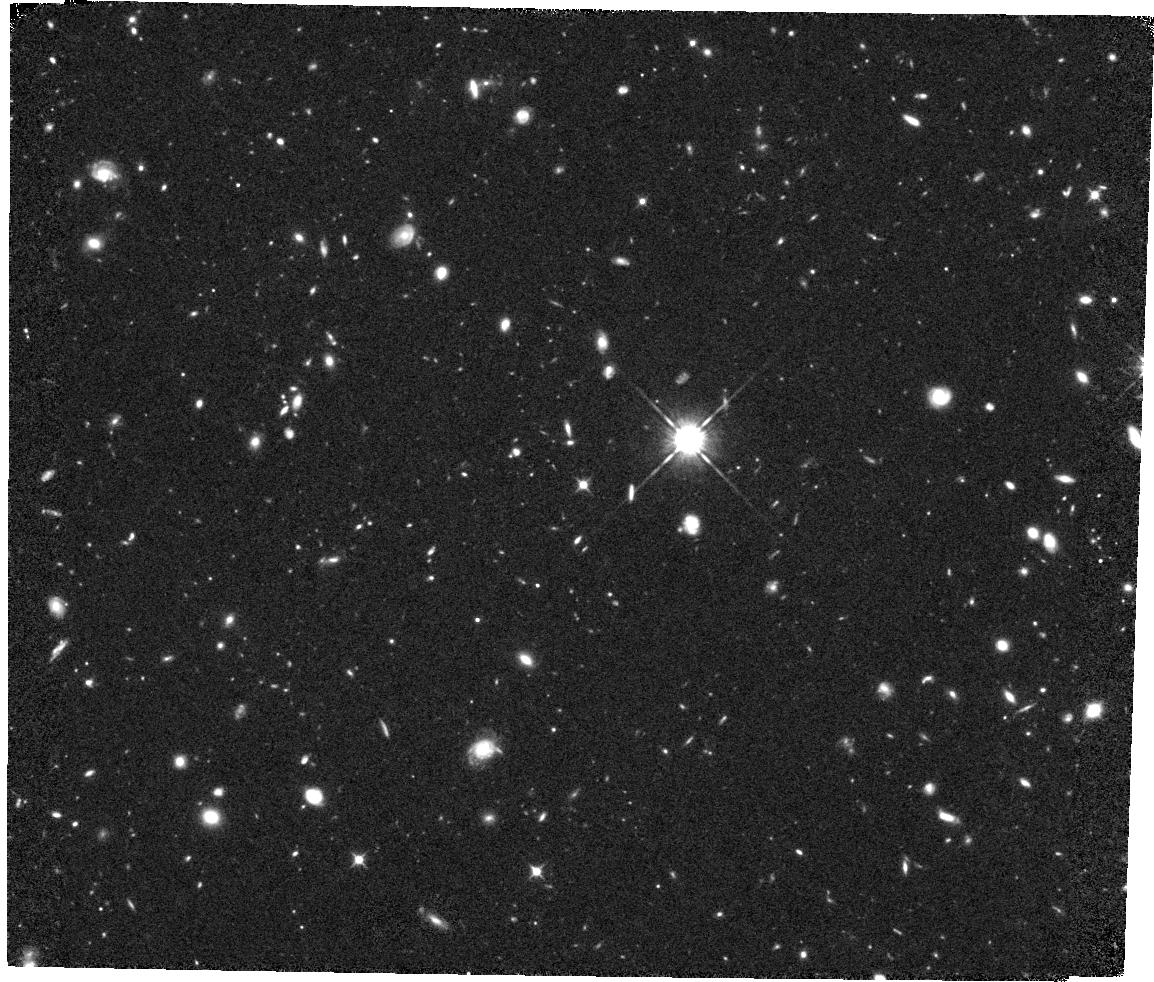
Target: ULAS-J1120+0641-FIELD. Instrument: WFC3/IR. Filter: F105W. Exposure: 1.5 h. Observation ID: hst_14718_07_wfc3_ir_f105w_id5r07

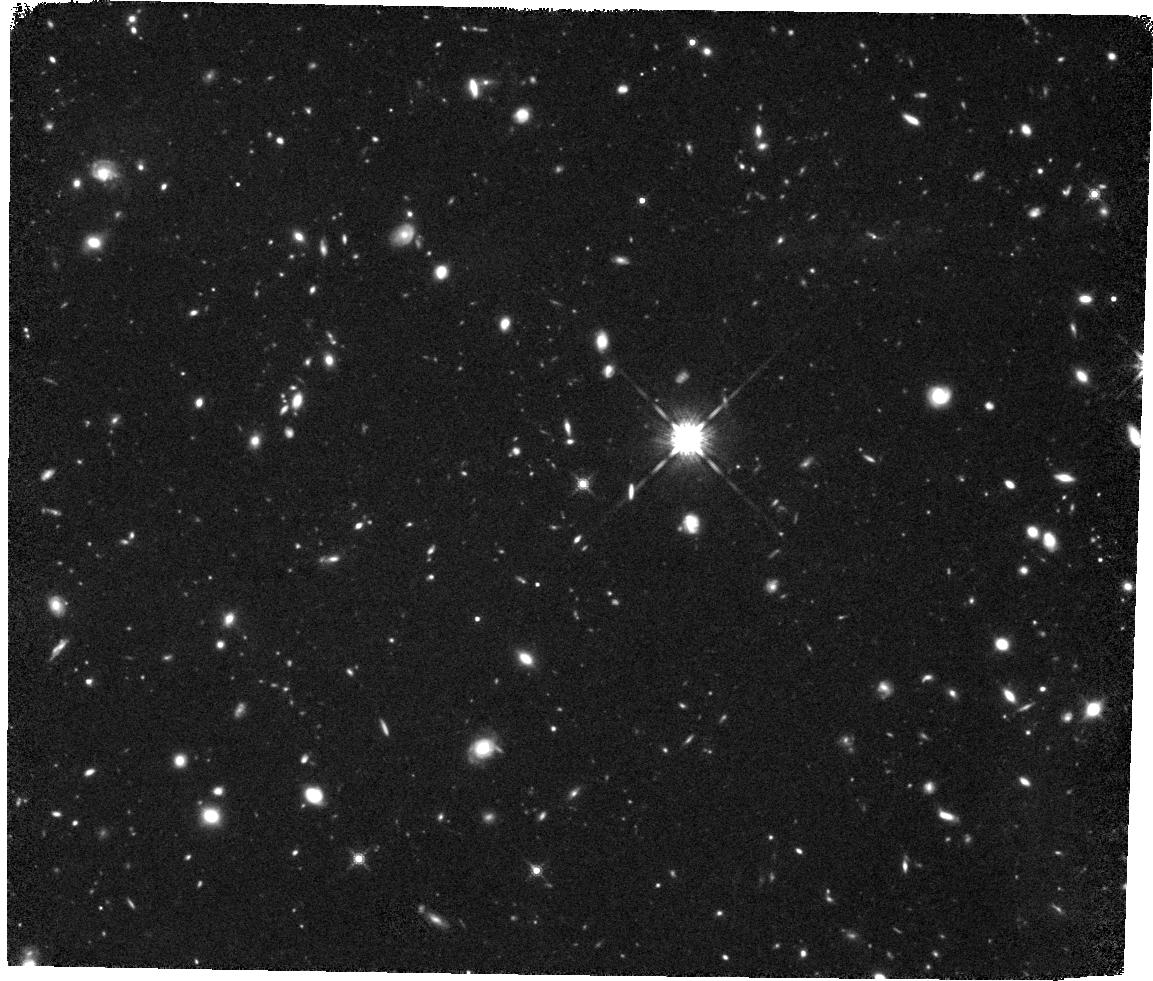
Target: ULAS-J1120+0641-FIELD. Instrument: WFC3/IR. Filter: F160W. Exposure: 2.3 h. Observation ID: hst_14718_10_wfc3_ir_f160w_id5r10

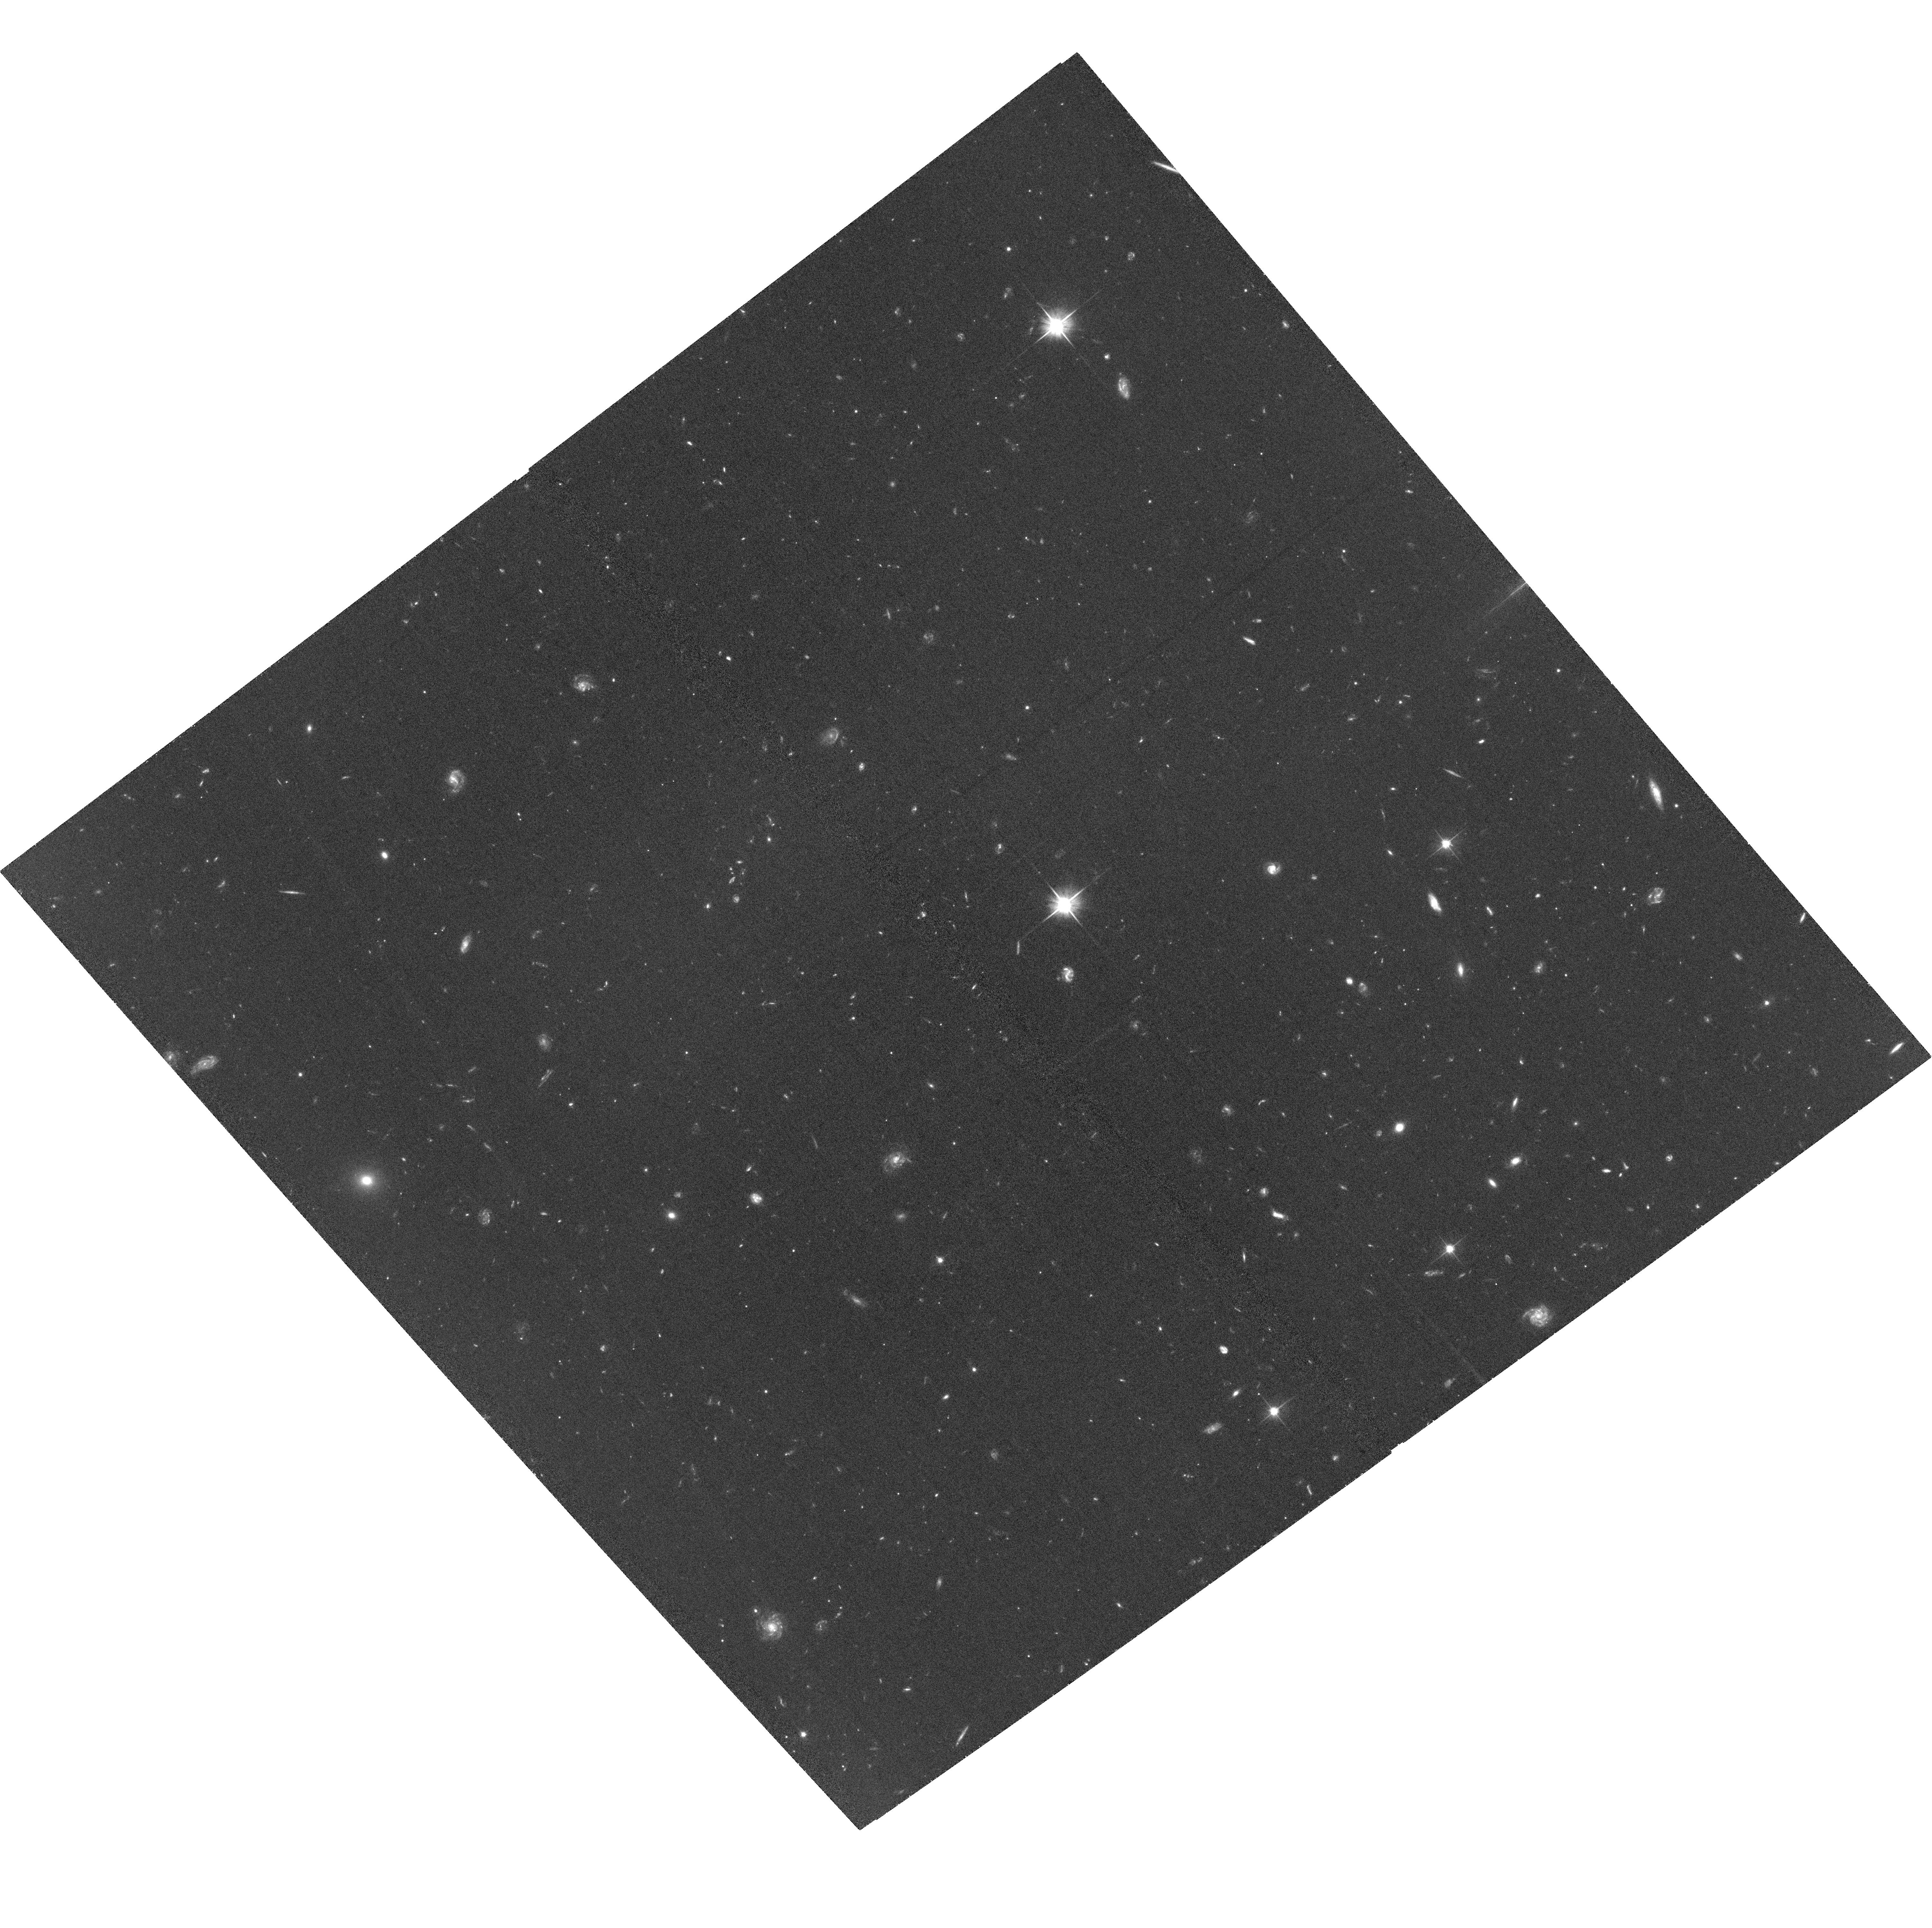
Target: ULAS-J1120+0641-FIELD. Instrument: ACS/WFC. Filter: F606W. Exposure: 1.3 h. Observation ID: hst_14718_51_acs_wfc_f606w_jd5r51

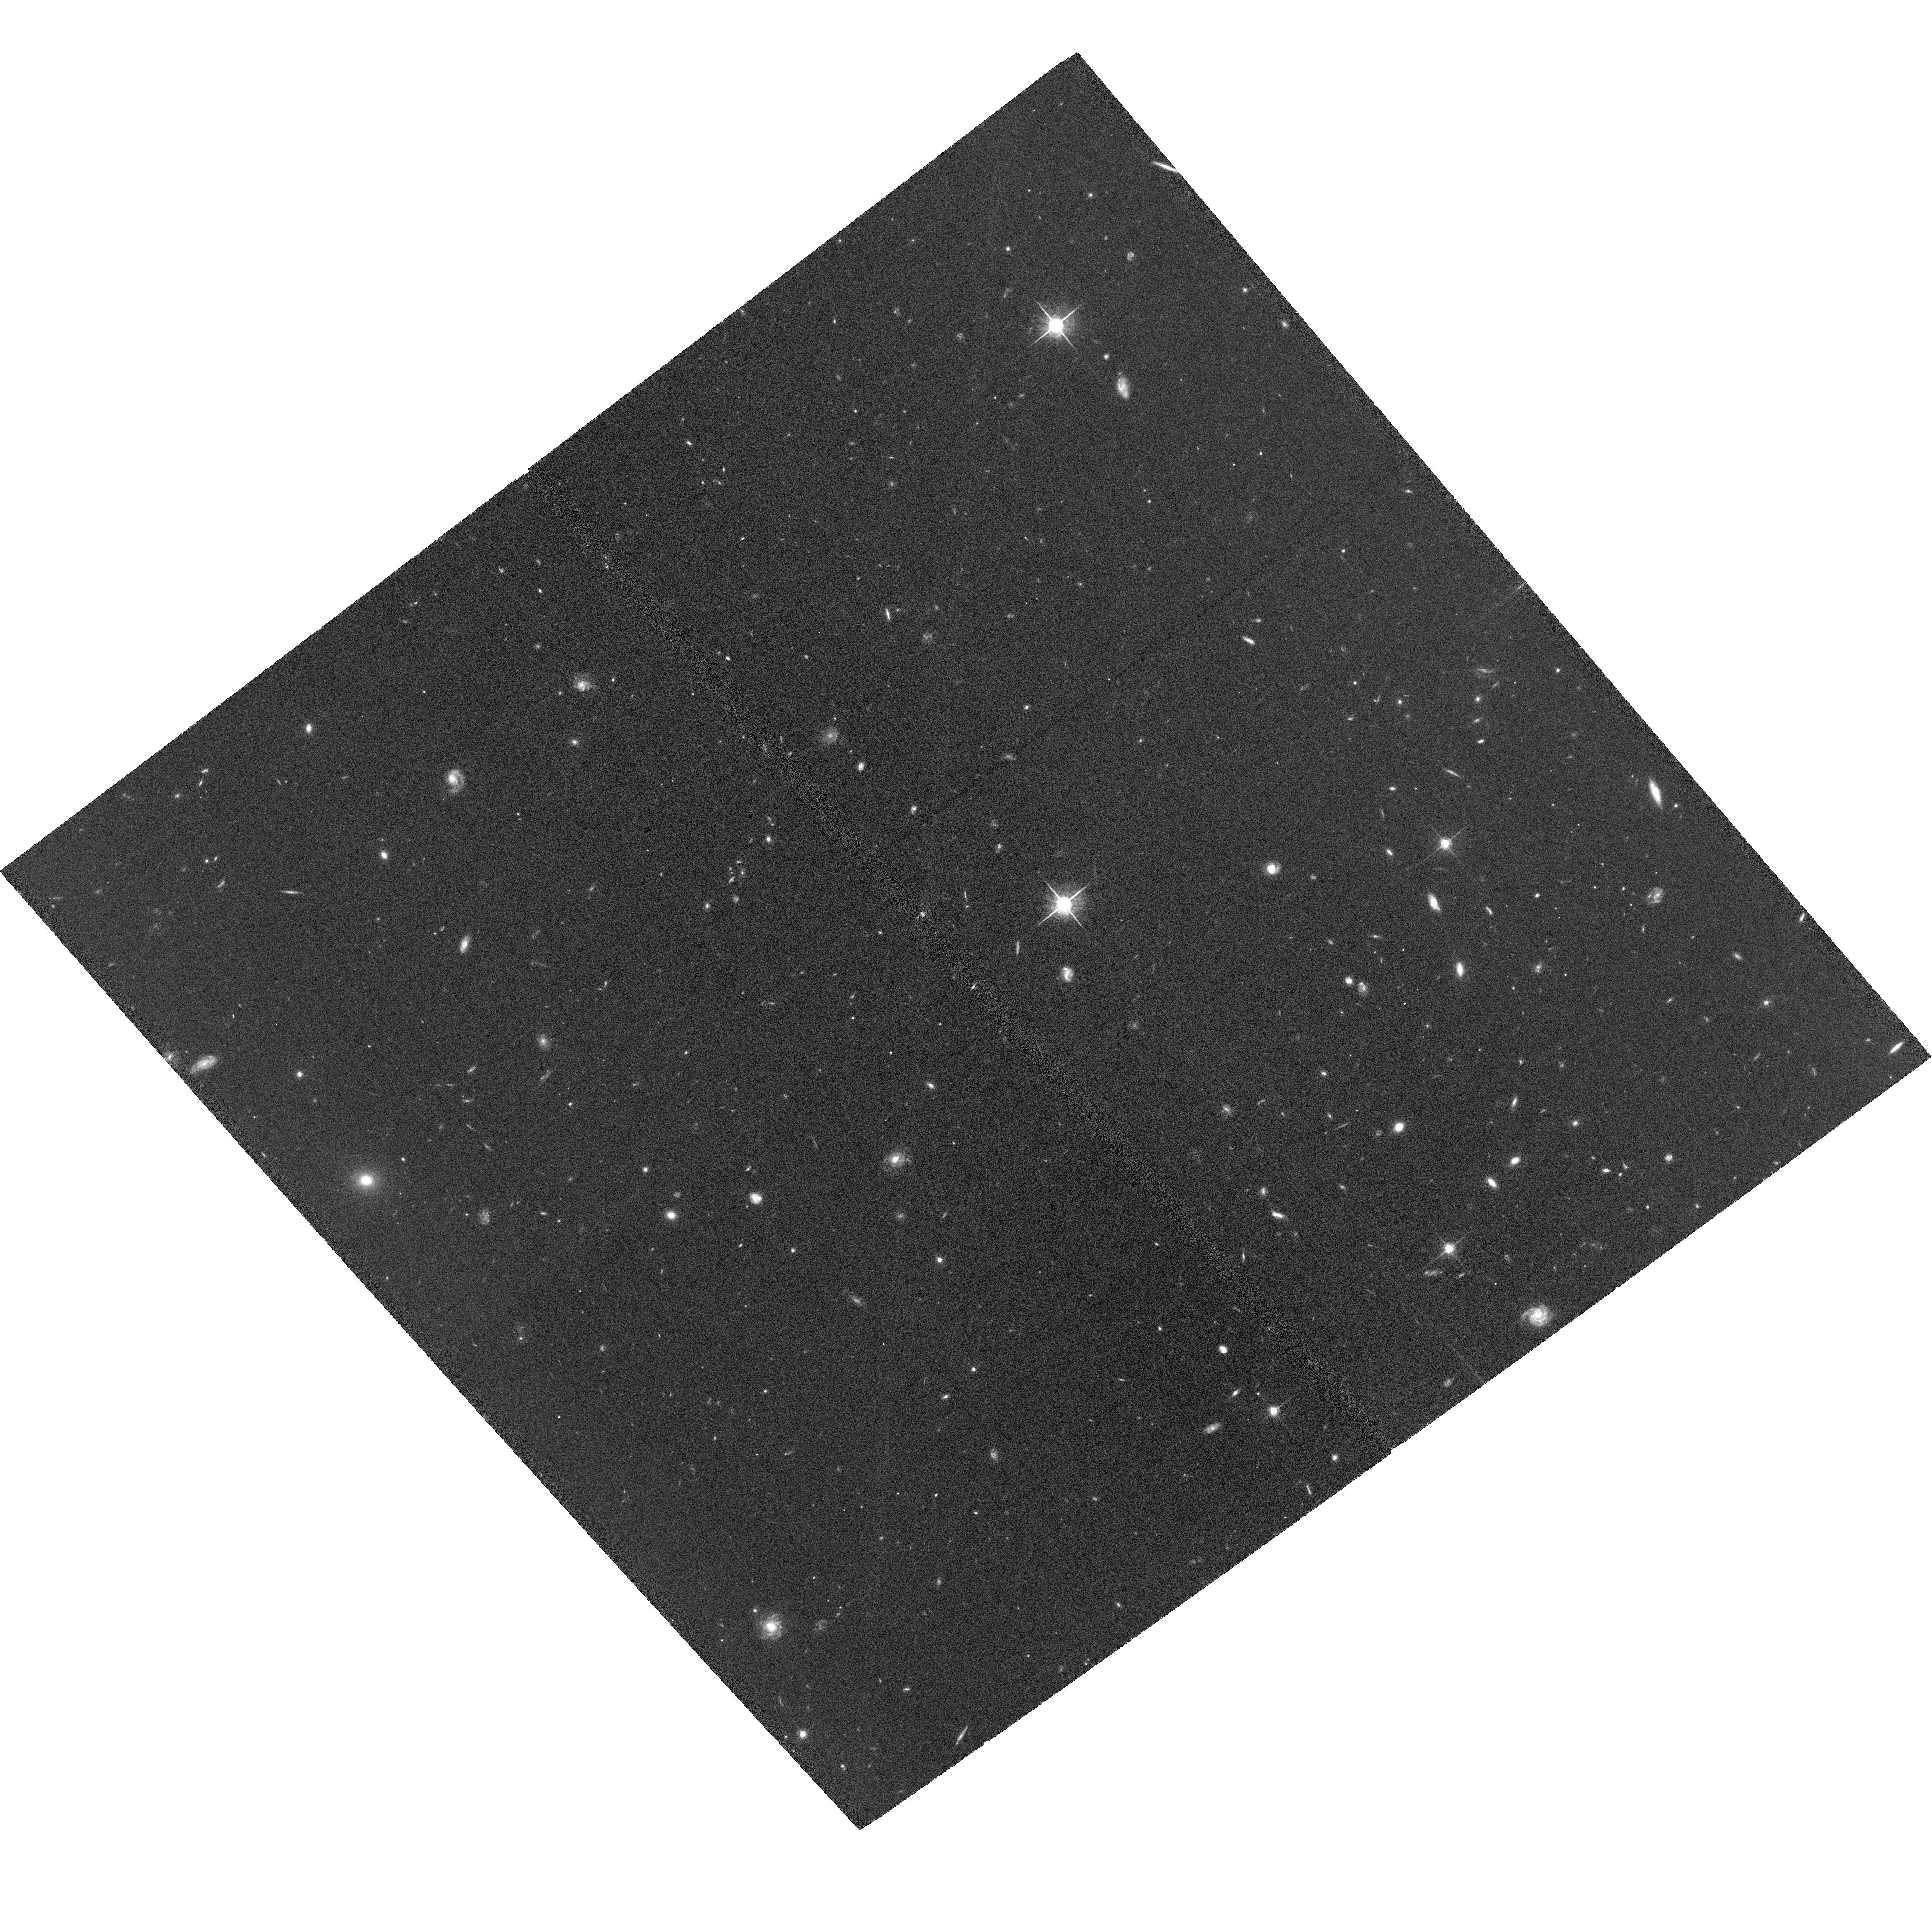
Target: ULAS-J1120+0641-FIELD. Instrument: ACS/WFC. Filter: F775W. Exposure: 1.9 h. Observation ID: hst_14718_02_acs_wfc_f775w_jd5r02

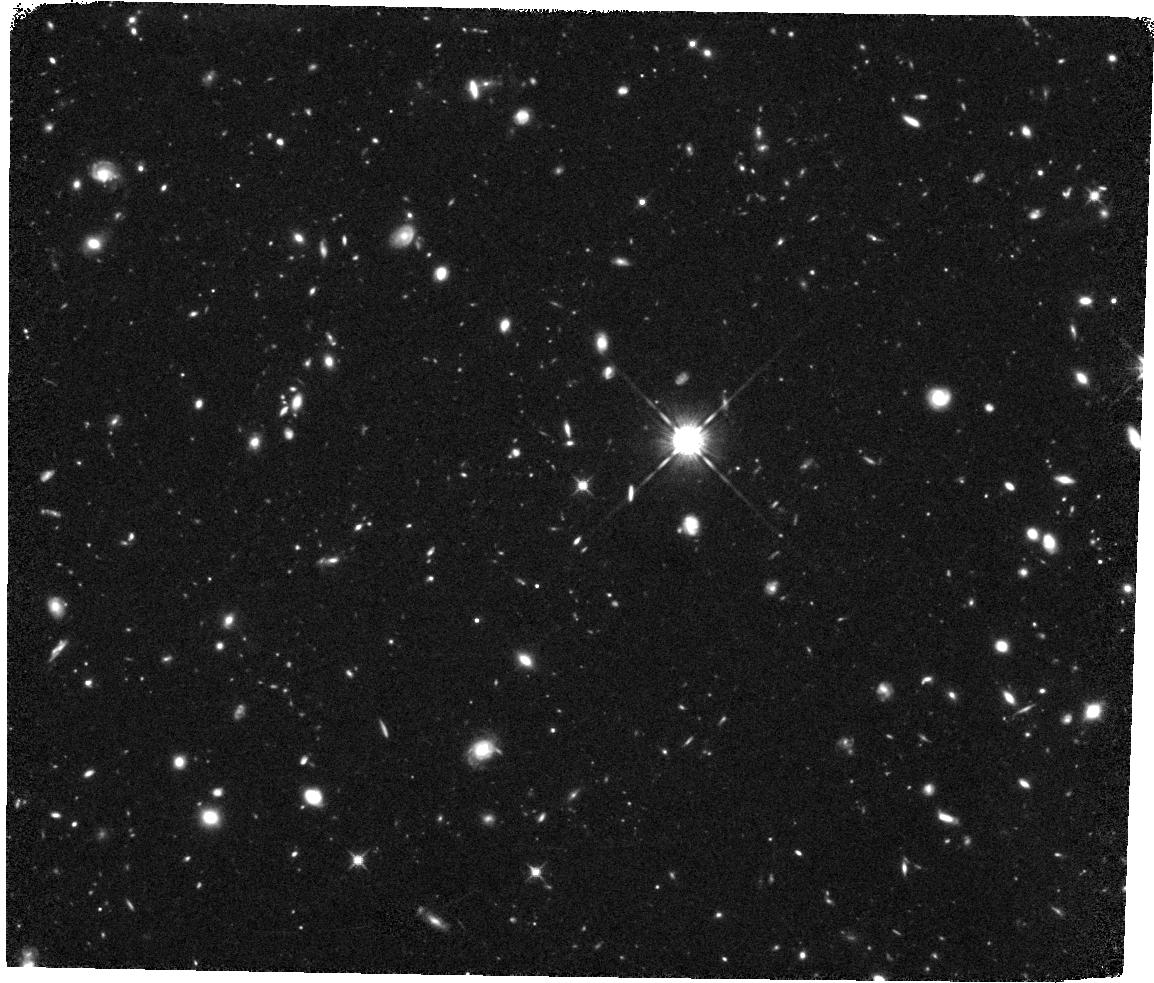
Target: ULAS-J1120+0641-FIELD. Instrument: WFC3/IR. Filter: F125W. Exposure: 2.3 h. Observation ID: hst_14718_08_wfc3_ir_f125w_id5r08

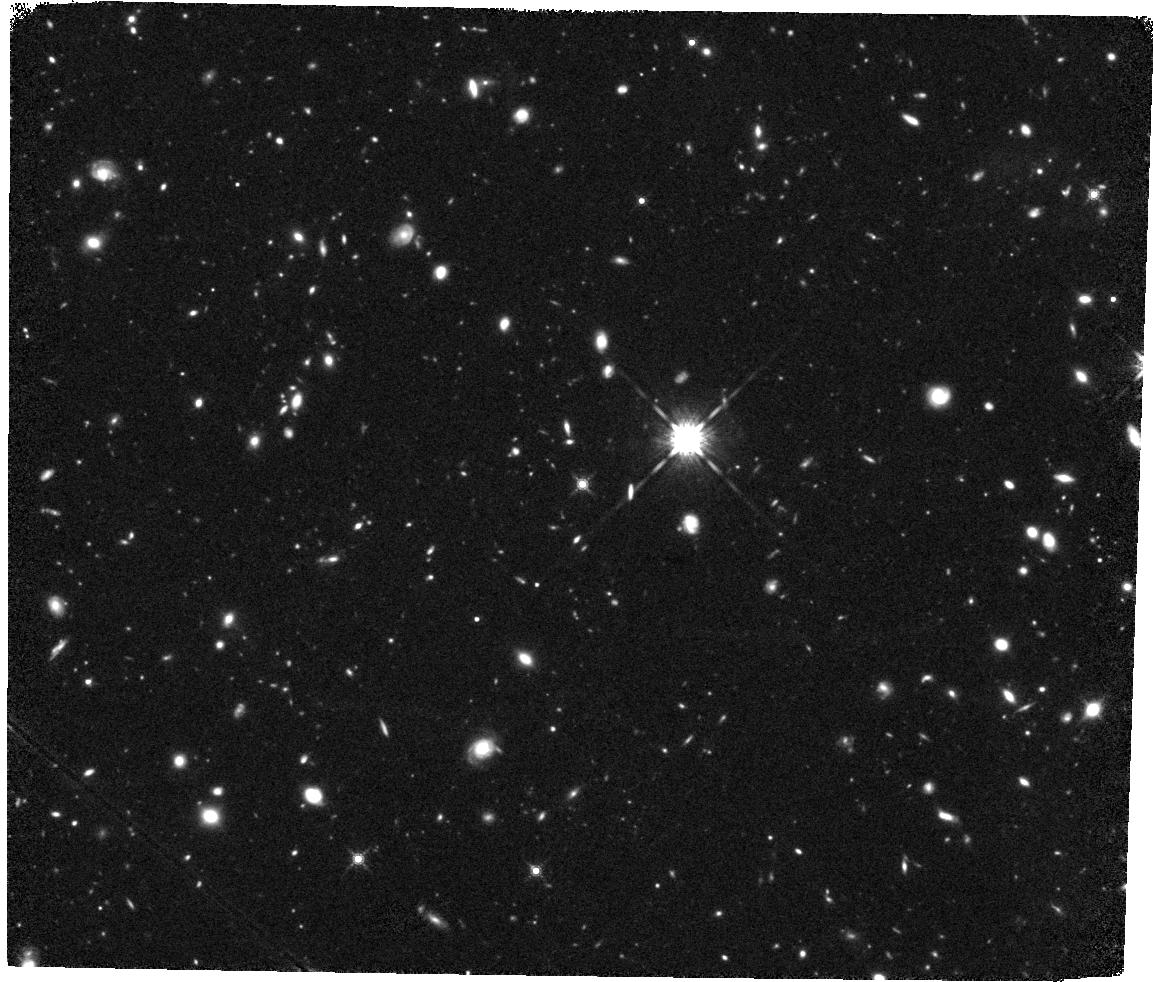
Target: ULAS-J1120+0641-FIELD. Instrument: WFC3/IR. Filter: F160W. Exposure: 2.3 h. Observation ID: hst_14718_09_wfc3_ir_f160w_id5r09

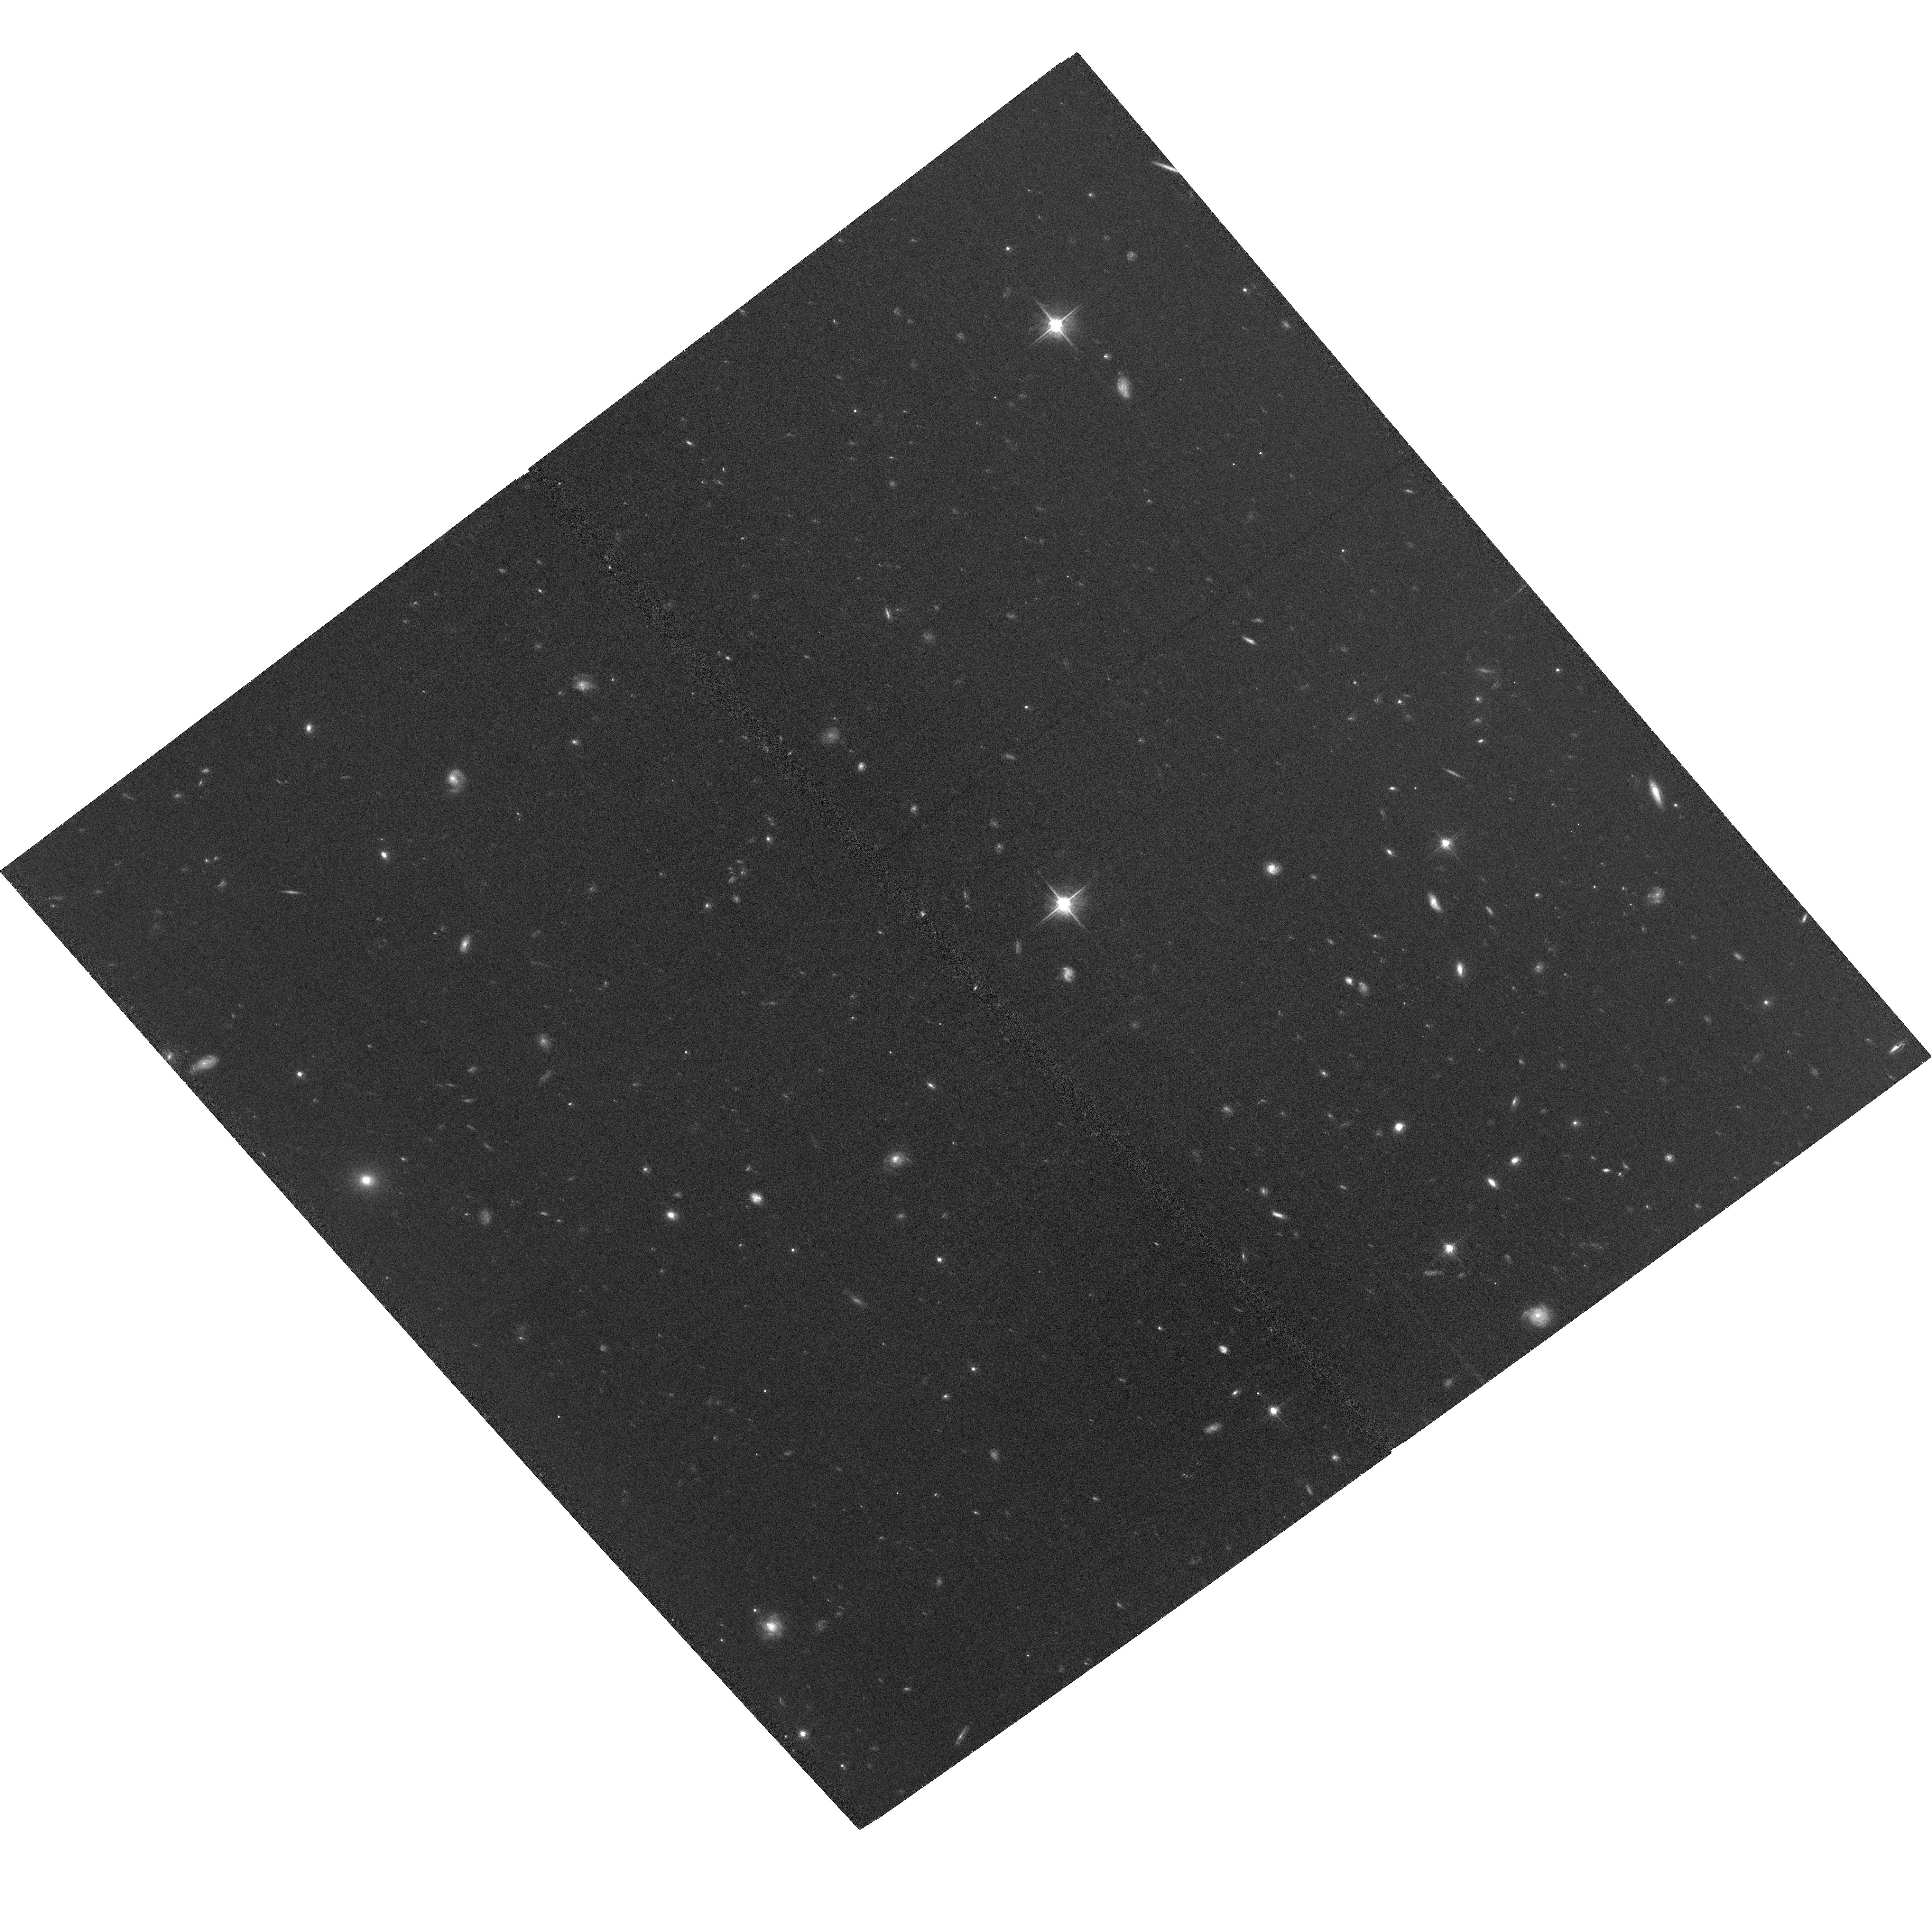
Target: ULAS-J1120+0641-FIELD. Instrument: ACS/WFC. Filter: F775W. Exposure: 1.9 h. Observation ID: hst_14718_03_acs_wfc_f775w_jd5r03

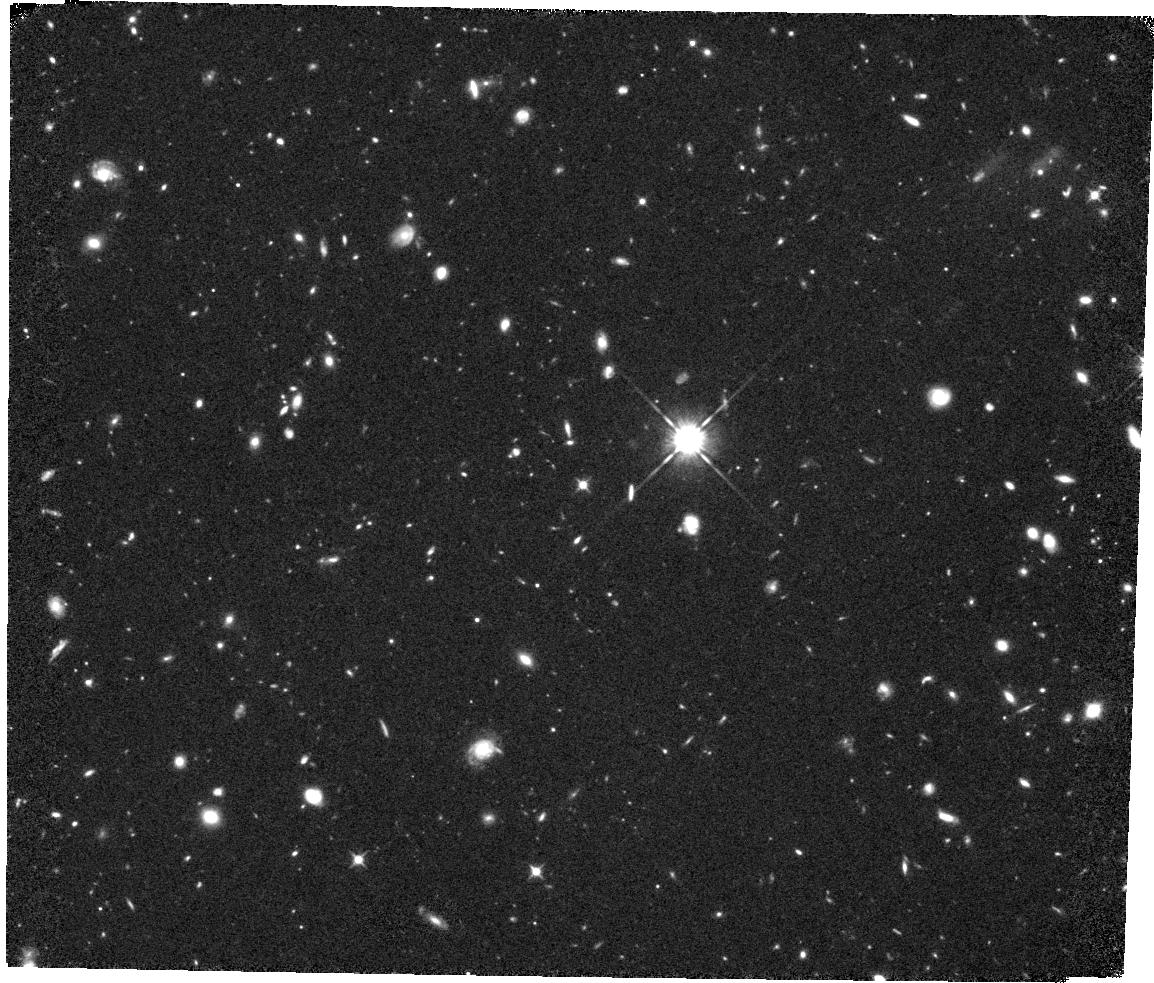
Target: ULAS-J1120+0641-FIELD. Instrument: WFC3/IR. Filter: F105W. Exposure: 1.5 h. Observation ID: hst_14718_06_wfc3_ir_f105w_id5r06

The Metal-Enriched Environments of Galaxies Near Reionization (PI: Becker, George D)

The relationship between galaxies and extended metal-enriched gas offers a powerful diagnostic of the feedback processes that shape galaxy growth. Over 0 < z < 3, significant insights into this relationship have been gained by studying the galaxies associated with quasar metal absorption lines. We can now trace metals in quasar spectra back to z > 6; to date, however, little work on the galaxy-absorber connection at these redshifts has been done due to the high cost of identifying the galaxies. To overcome this obstacle, we propose to obtain deep ACS and WFC3 imaging--building on archival data--in the field of a single z=7 quasar whose spectrum contains an unusually high number of intervening absorbers over 5.5 < z < 6.5. Targeting this field will allow us to search for galaxies associated with multiple metal systems systems simultaneously, offering a high multiplexing advantage for follow-up spectroscopy. The extent to which z~6 galaxies are (or are not) associated with these metal lines, and the relationship between absorber and galaxy properties will deliver much needed insights into the mechanisms that drive galaxy growth and metal enrichment during the reionization epoch.